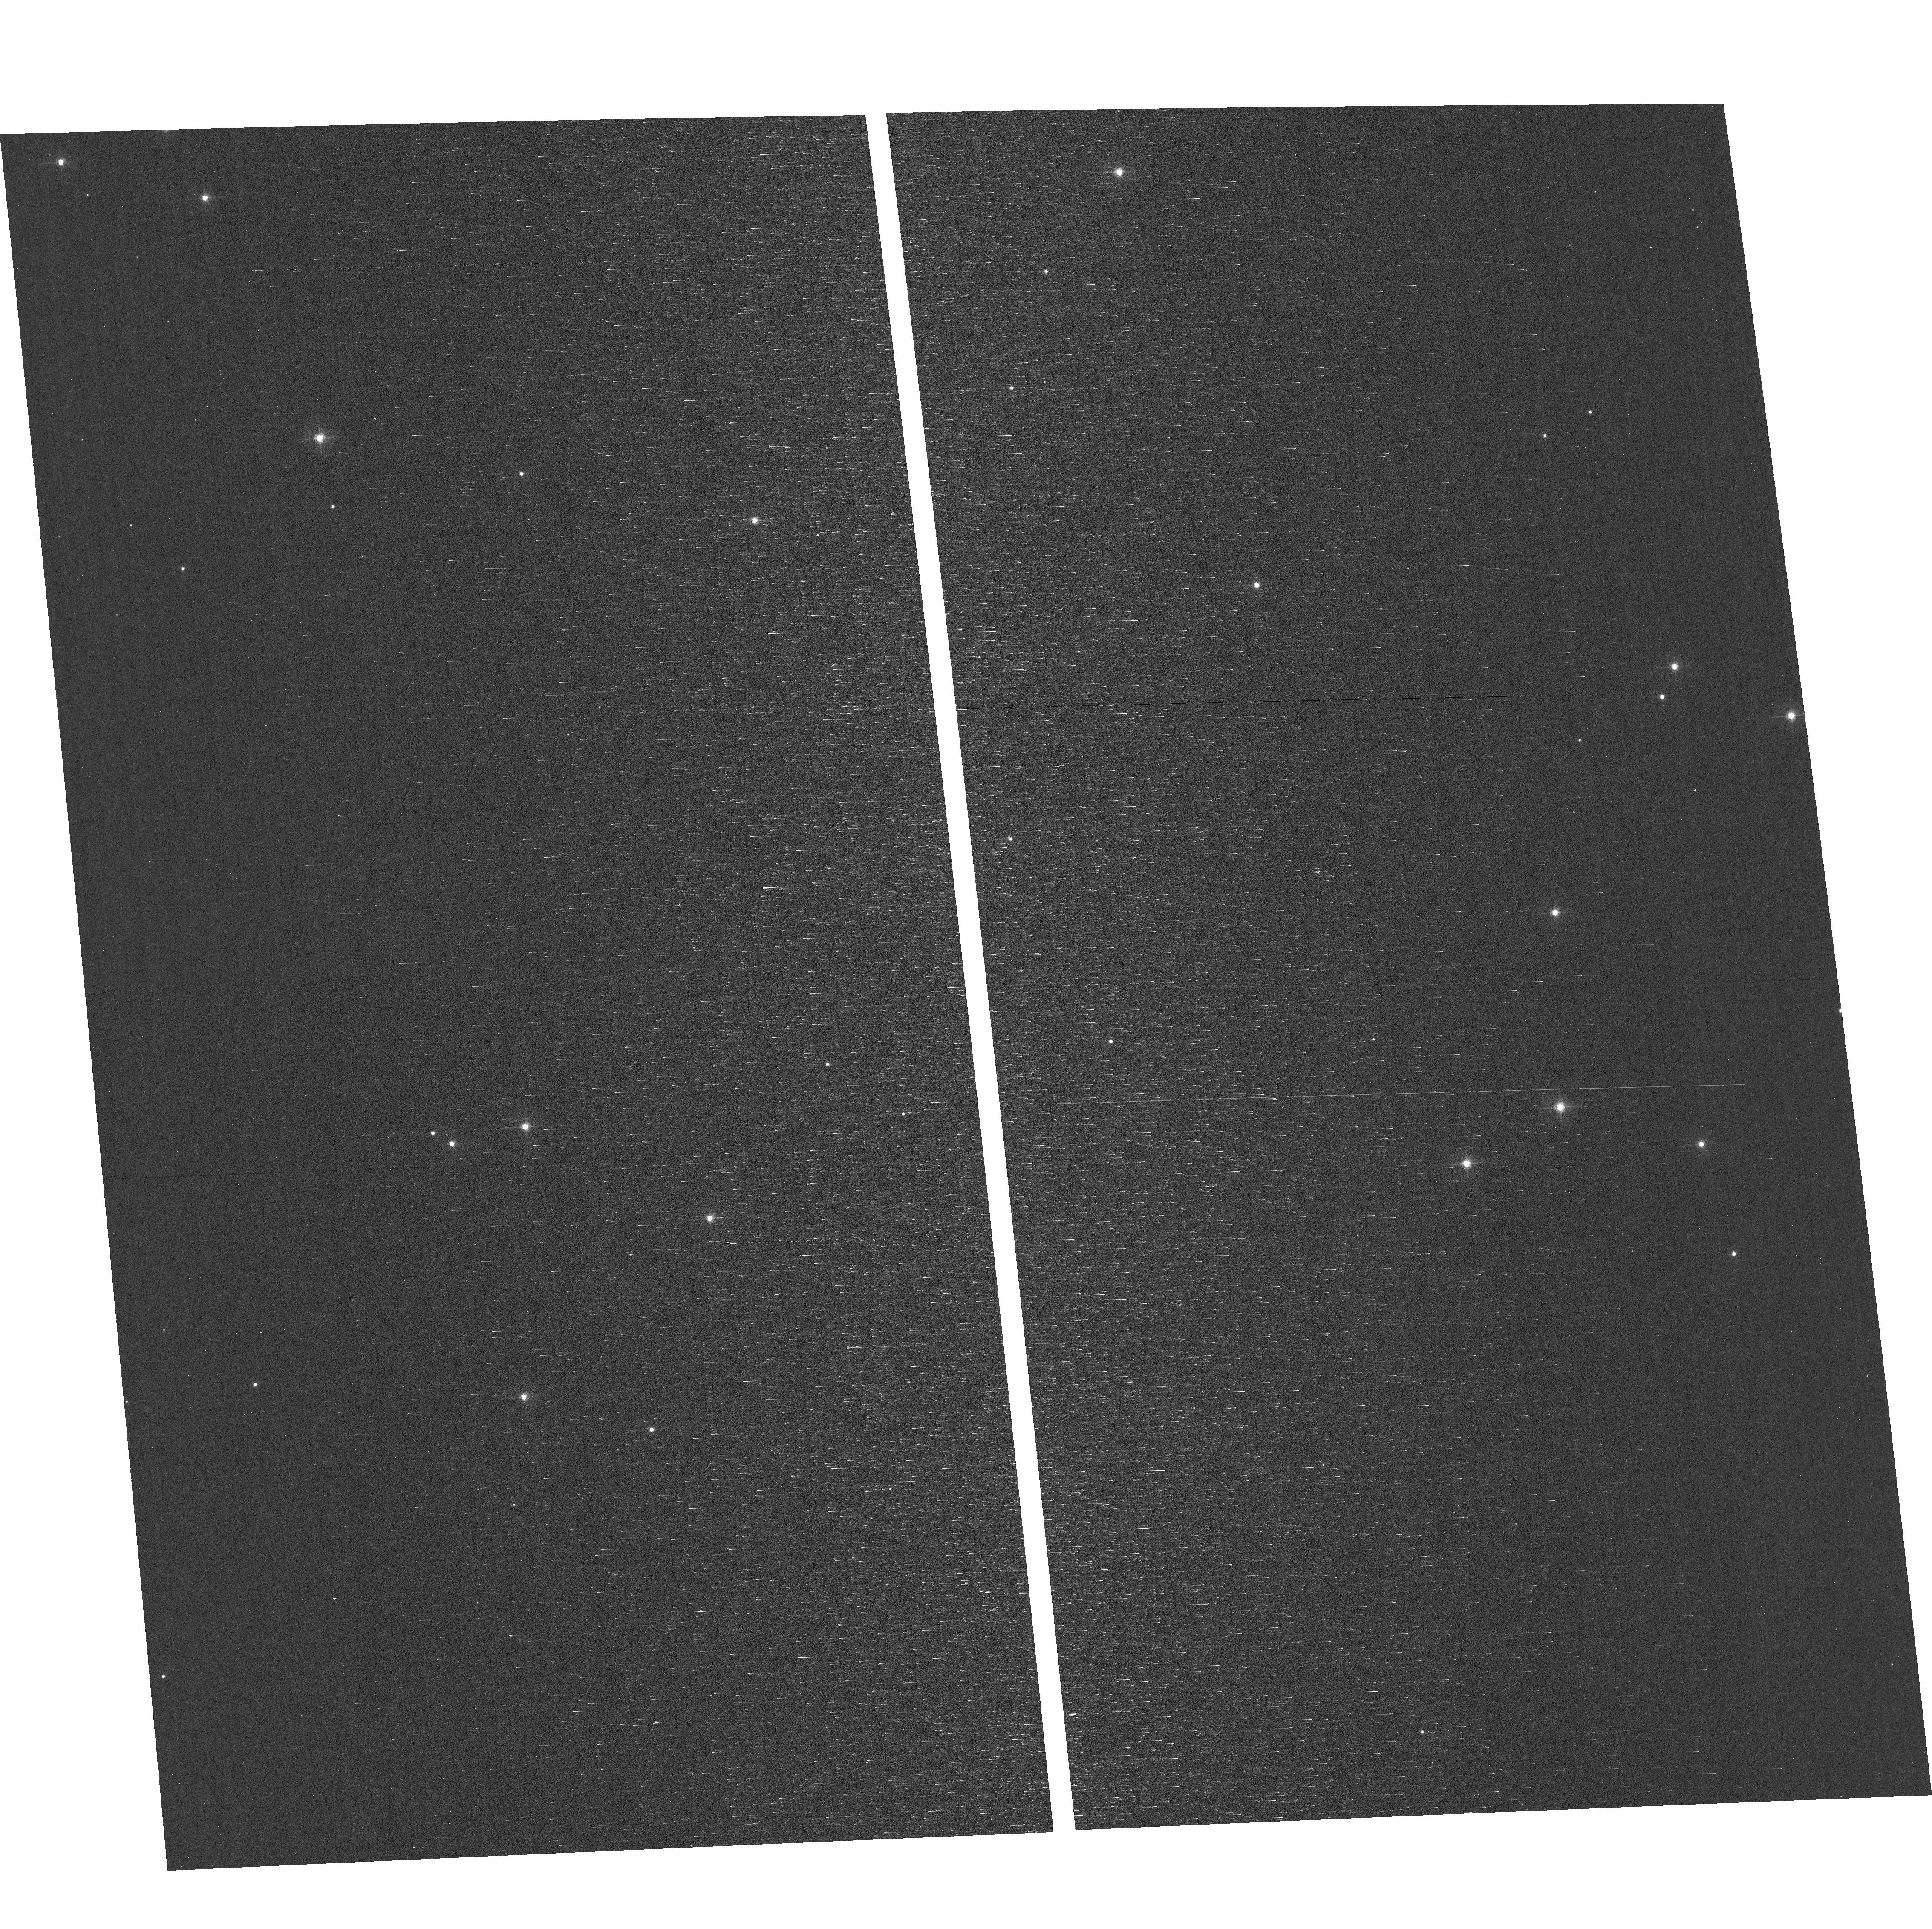
Target: field at RA 12.677°, Dec 85.171°. Instrument: ACS/WFC. Filter: F502N. Exposure: 23 min. Observation ID: hst_17965_04_acs_wfc_f502n_jfme04

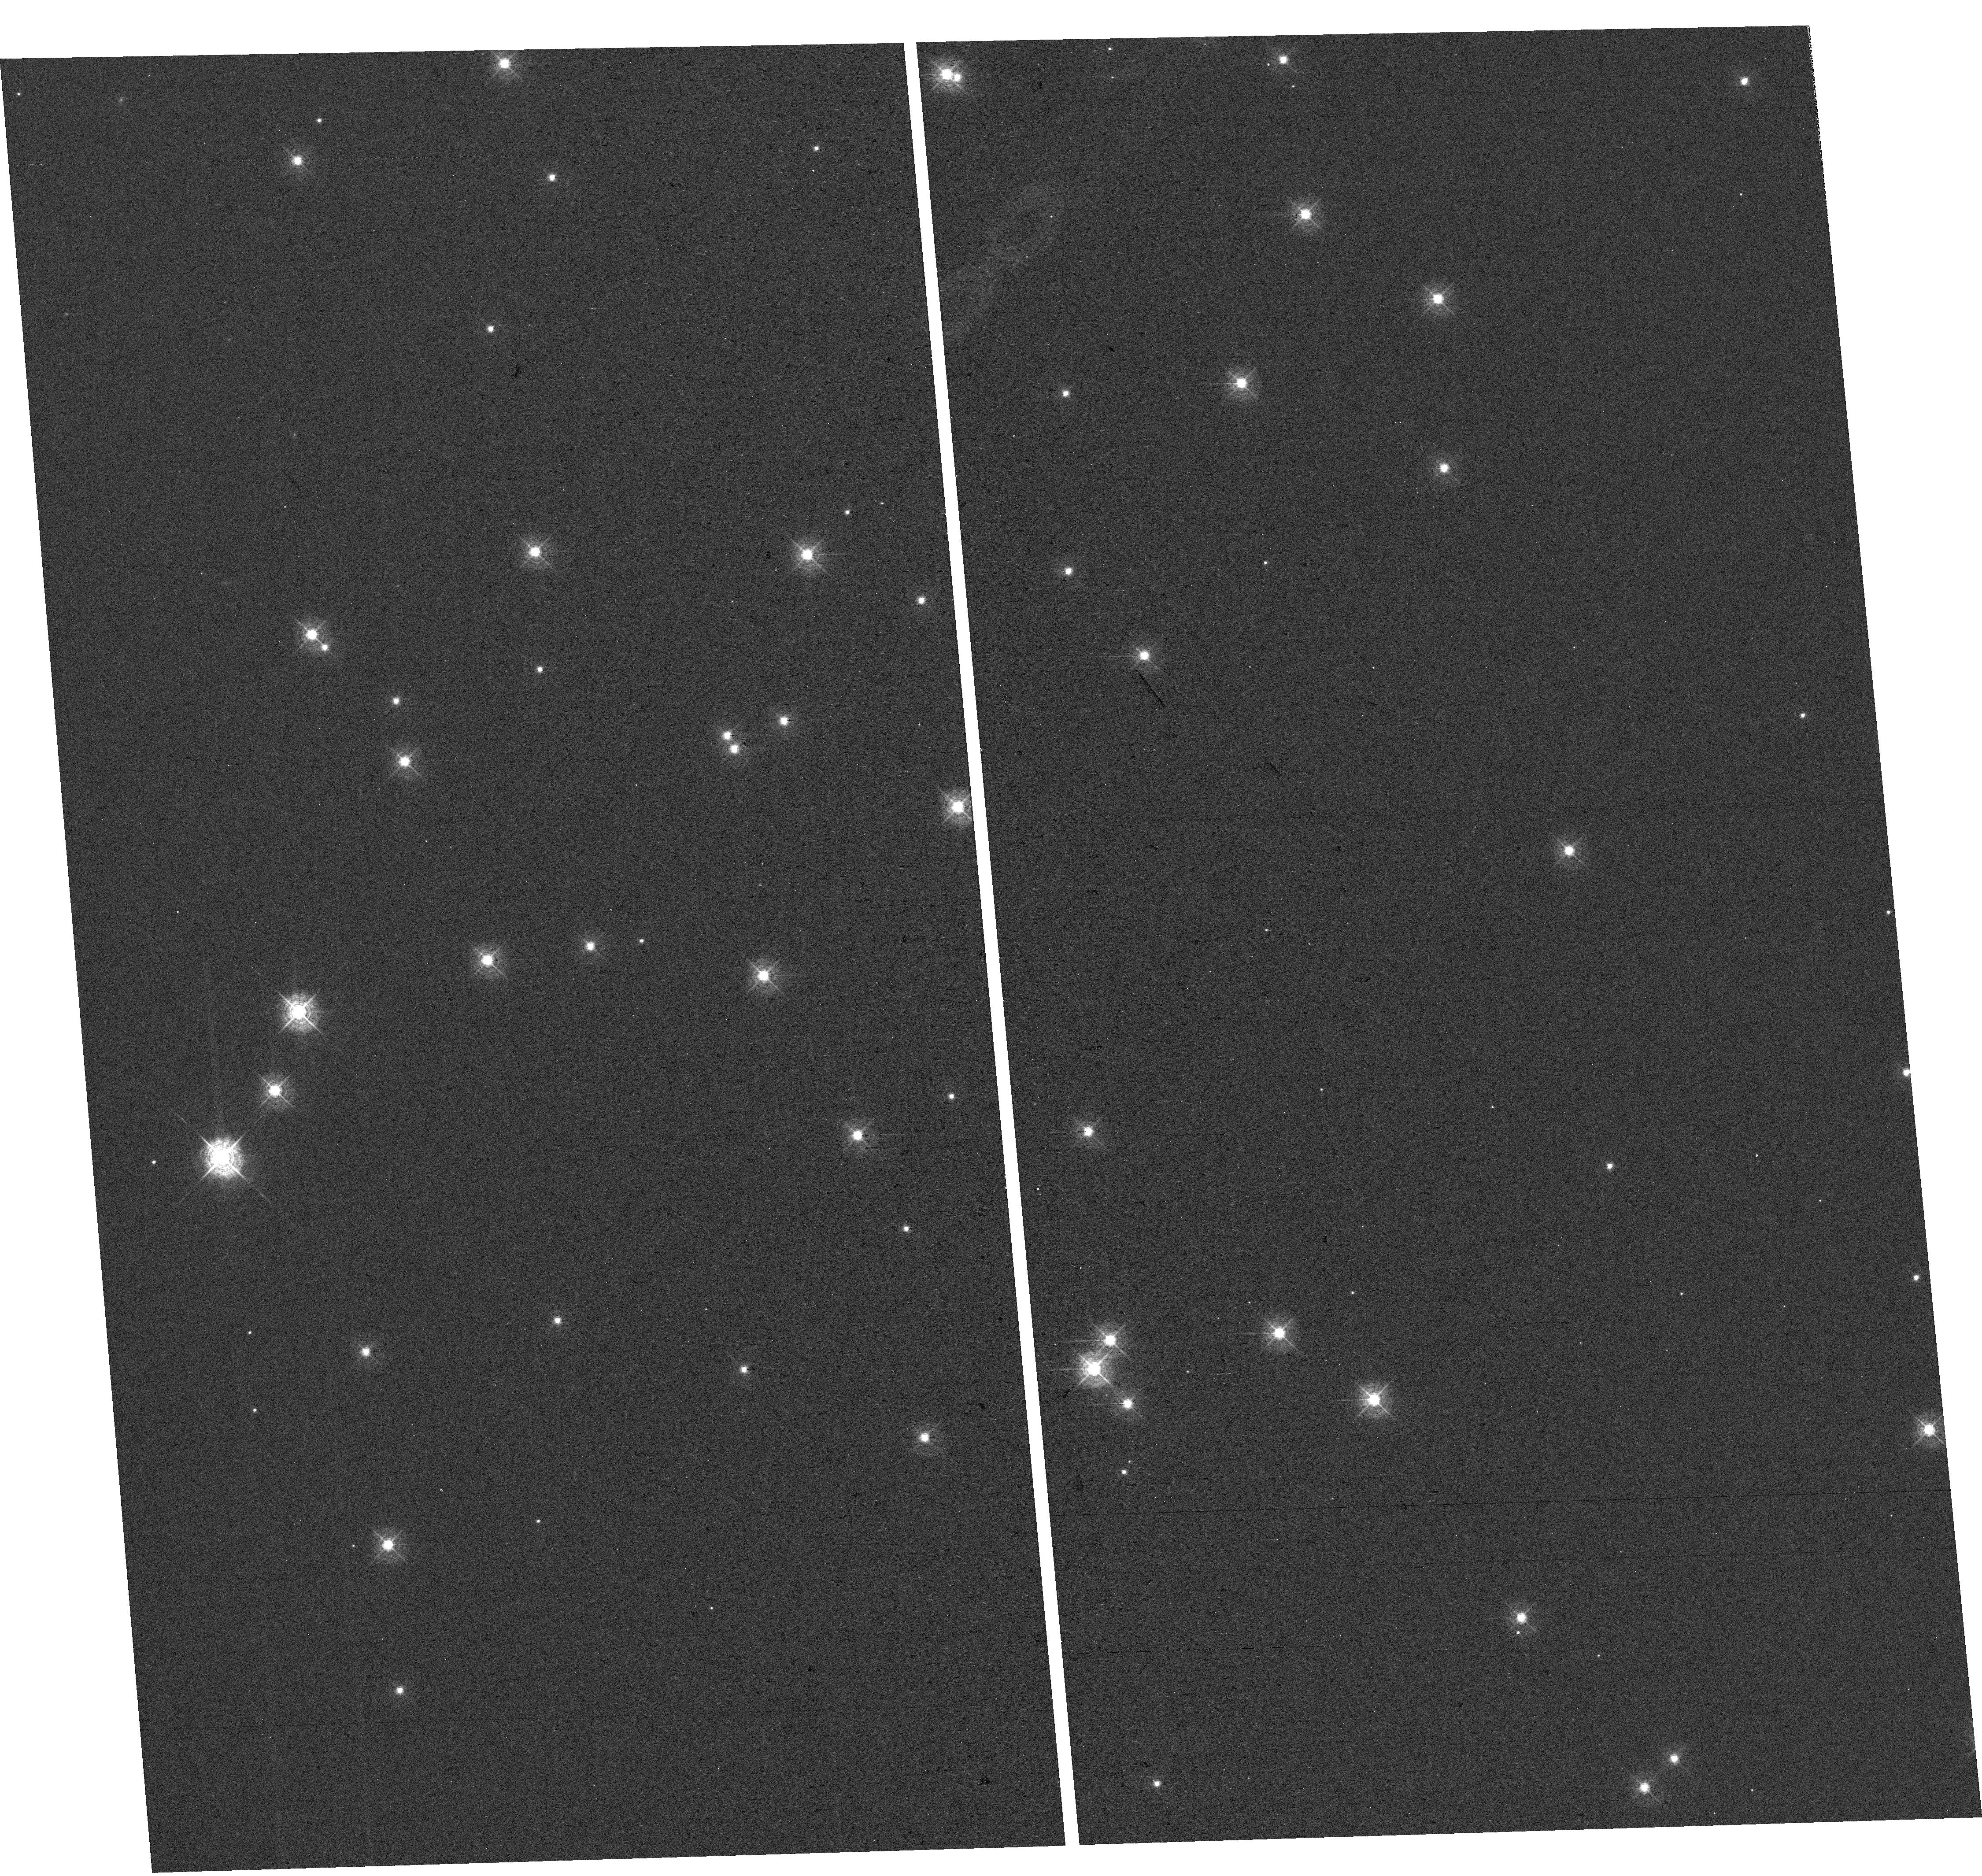
Target: NGC-188-DENSE. Instrument: WFC3/UVIS. Filter: F410M. Exposure: 23 min. Observation ID: hst_17965_02_wfc3_uvis_f410m_ifme02

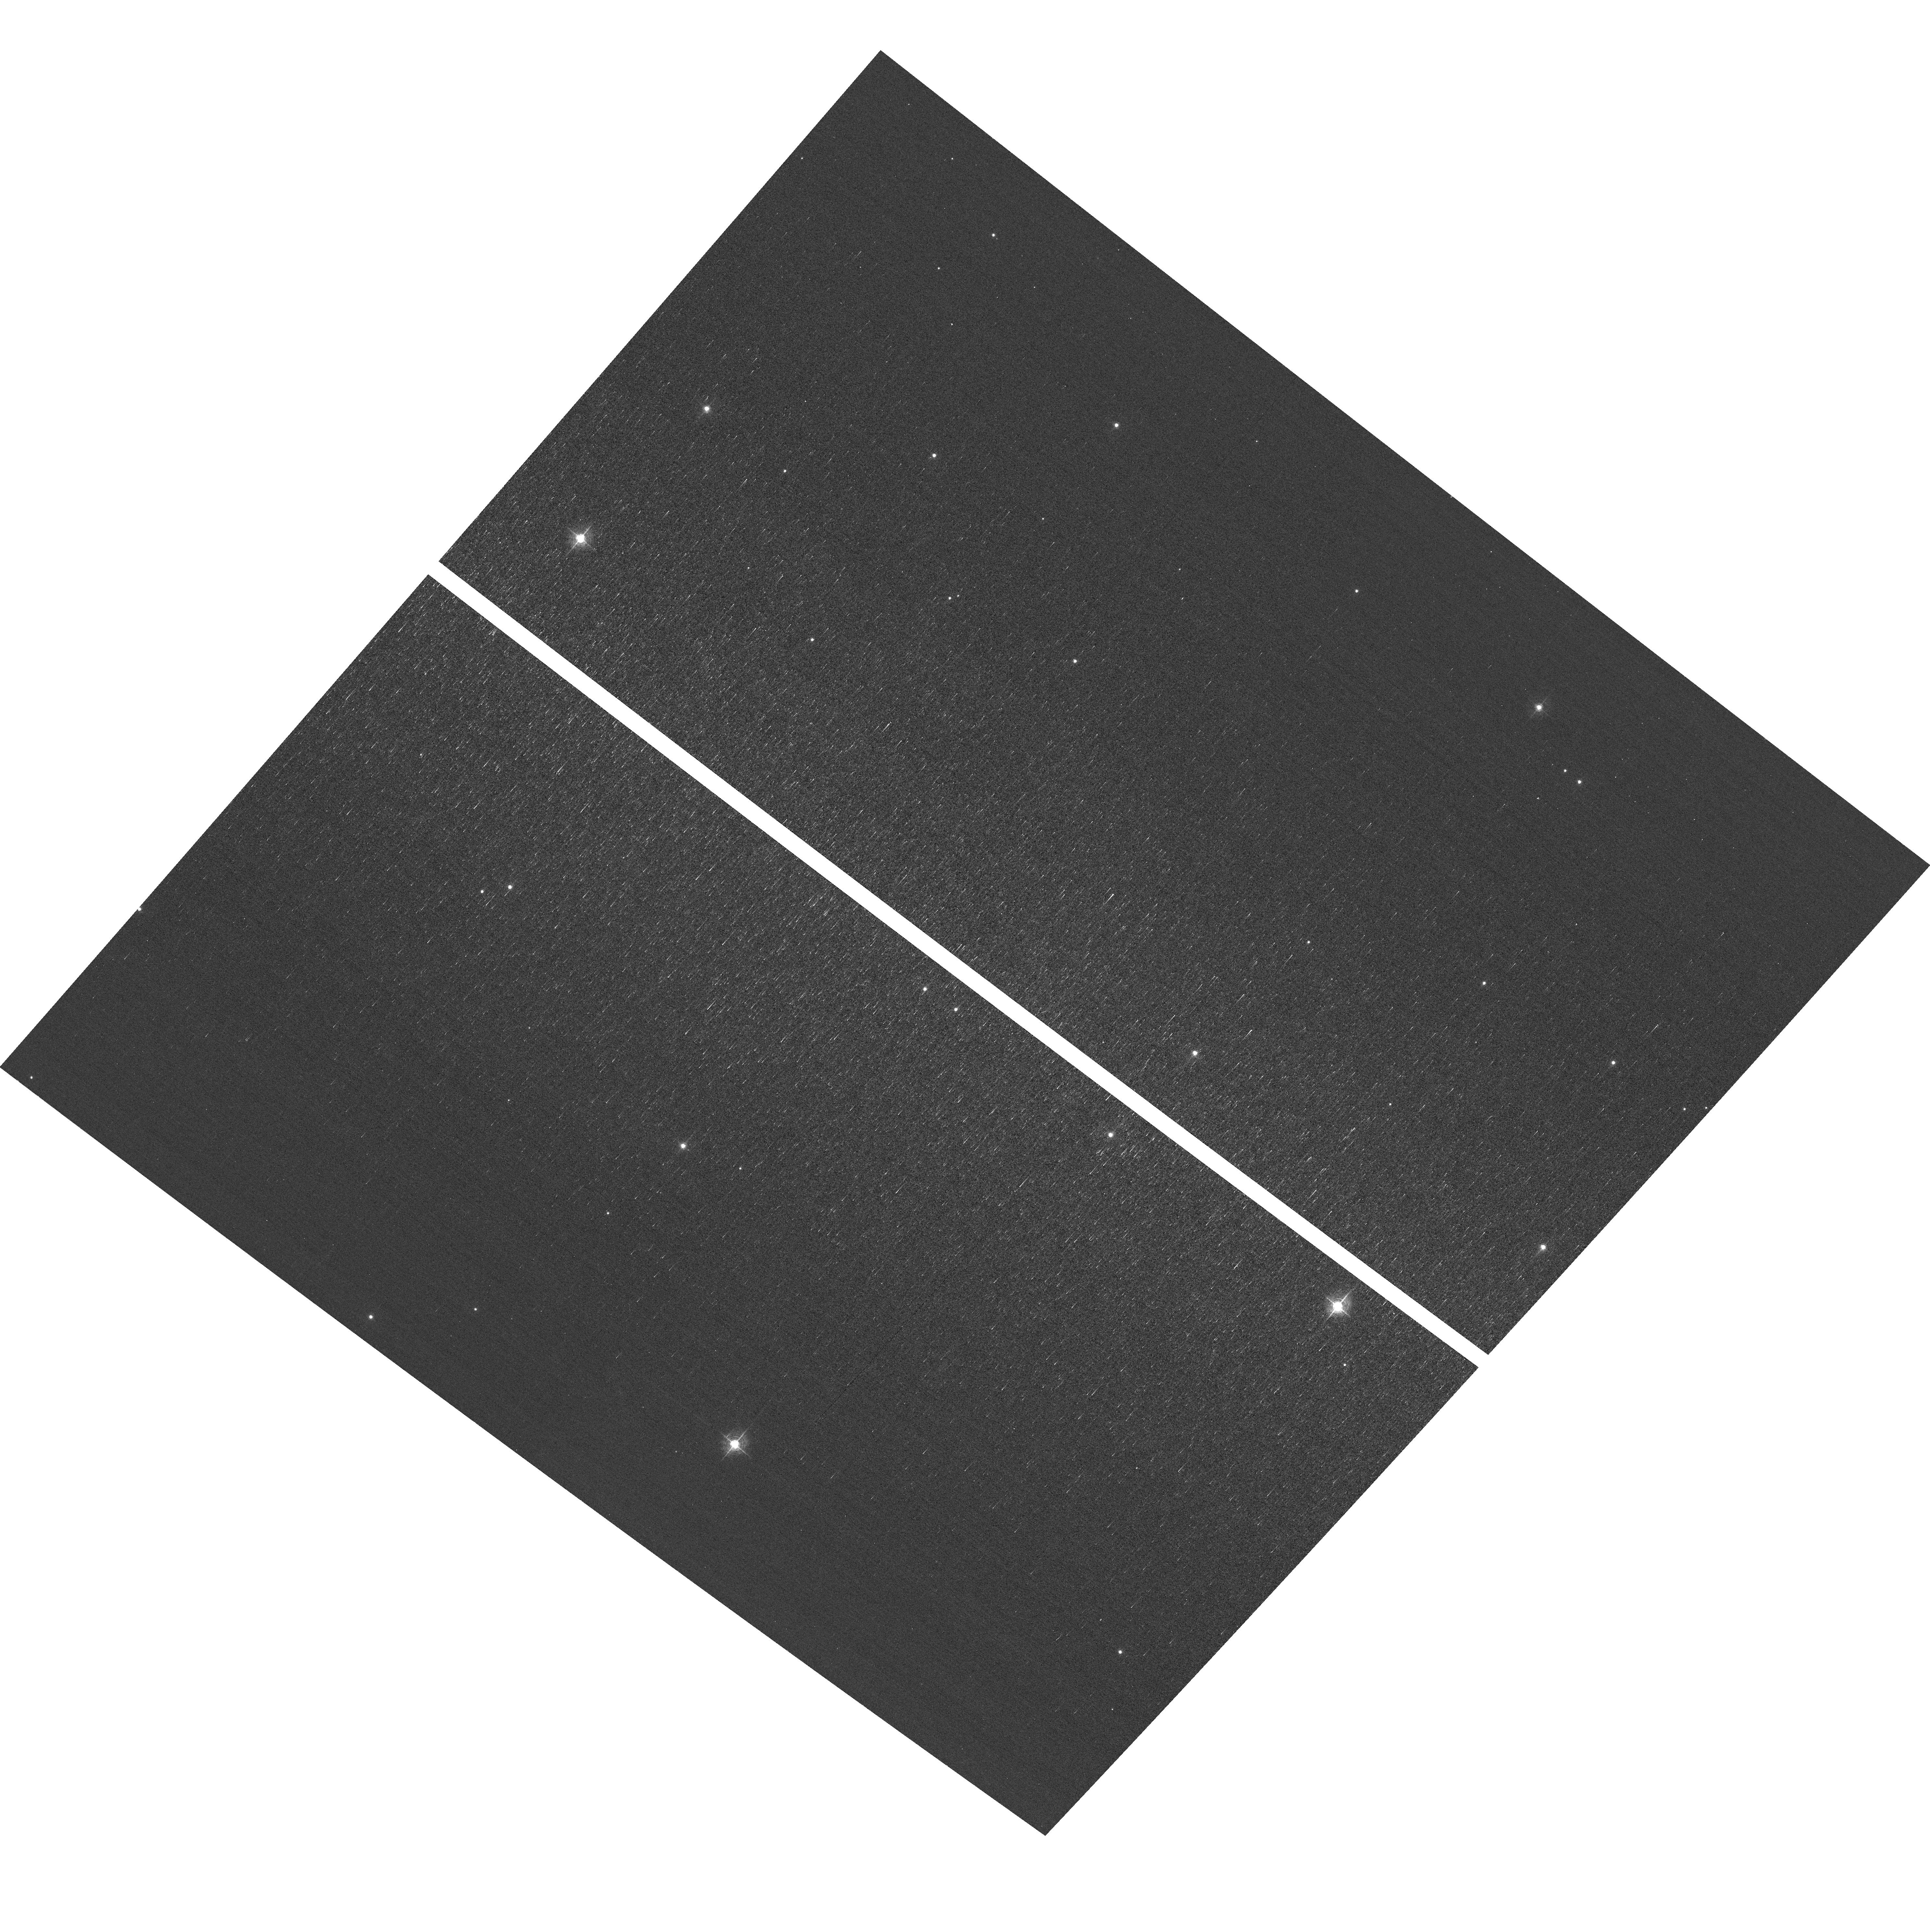
Target: field at RA 12.032°, Dec 85.361°. Instrument: ACS/WFC. Filter: F502N. Exposure: 23 min. Observation ID: hst_17965_01_acs_wfc_f502n_jfme01

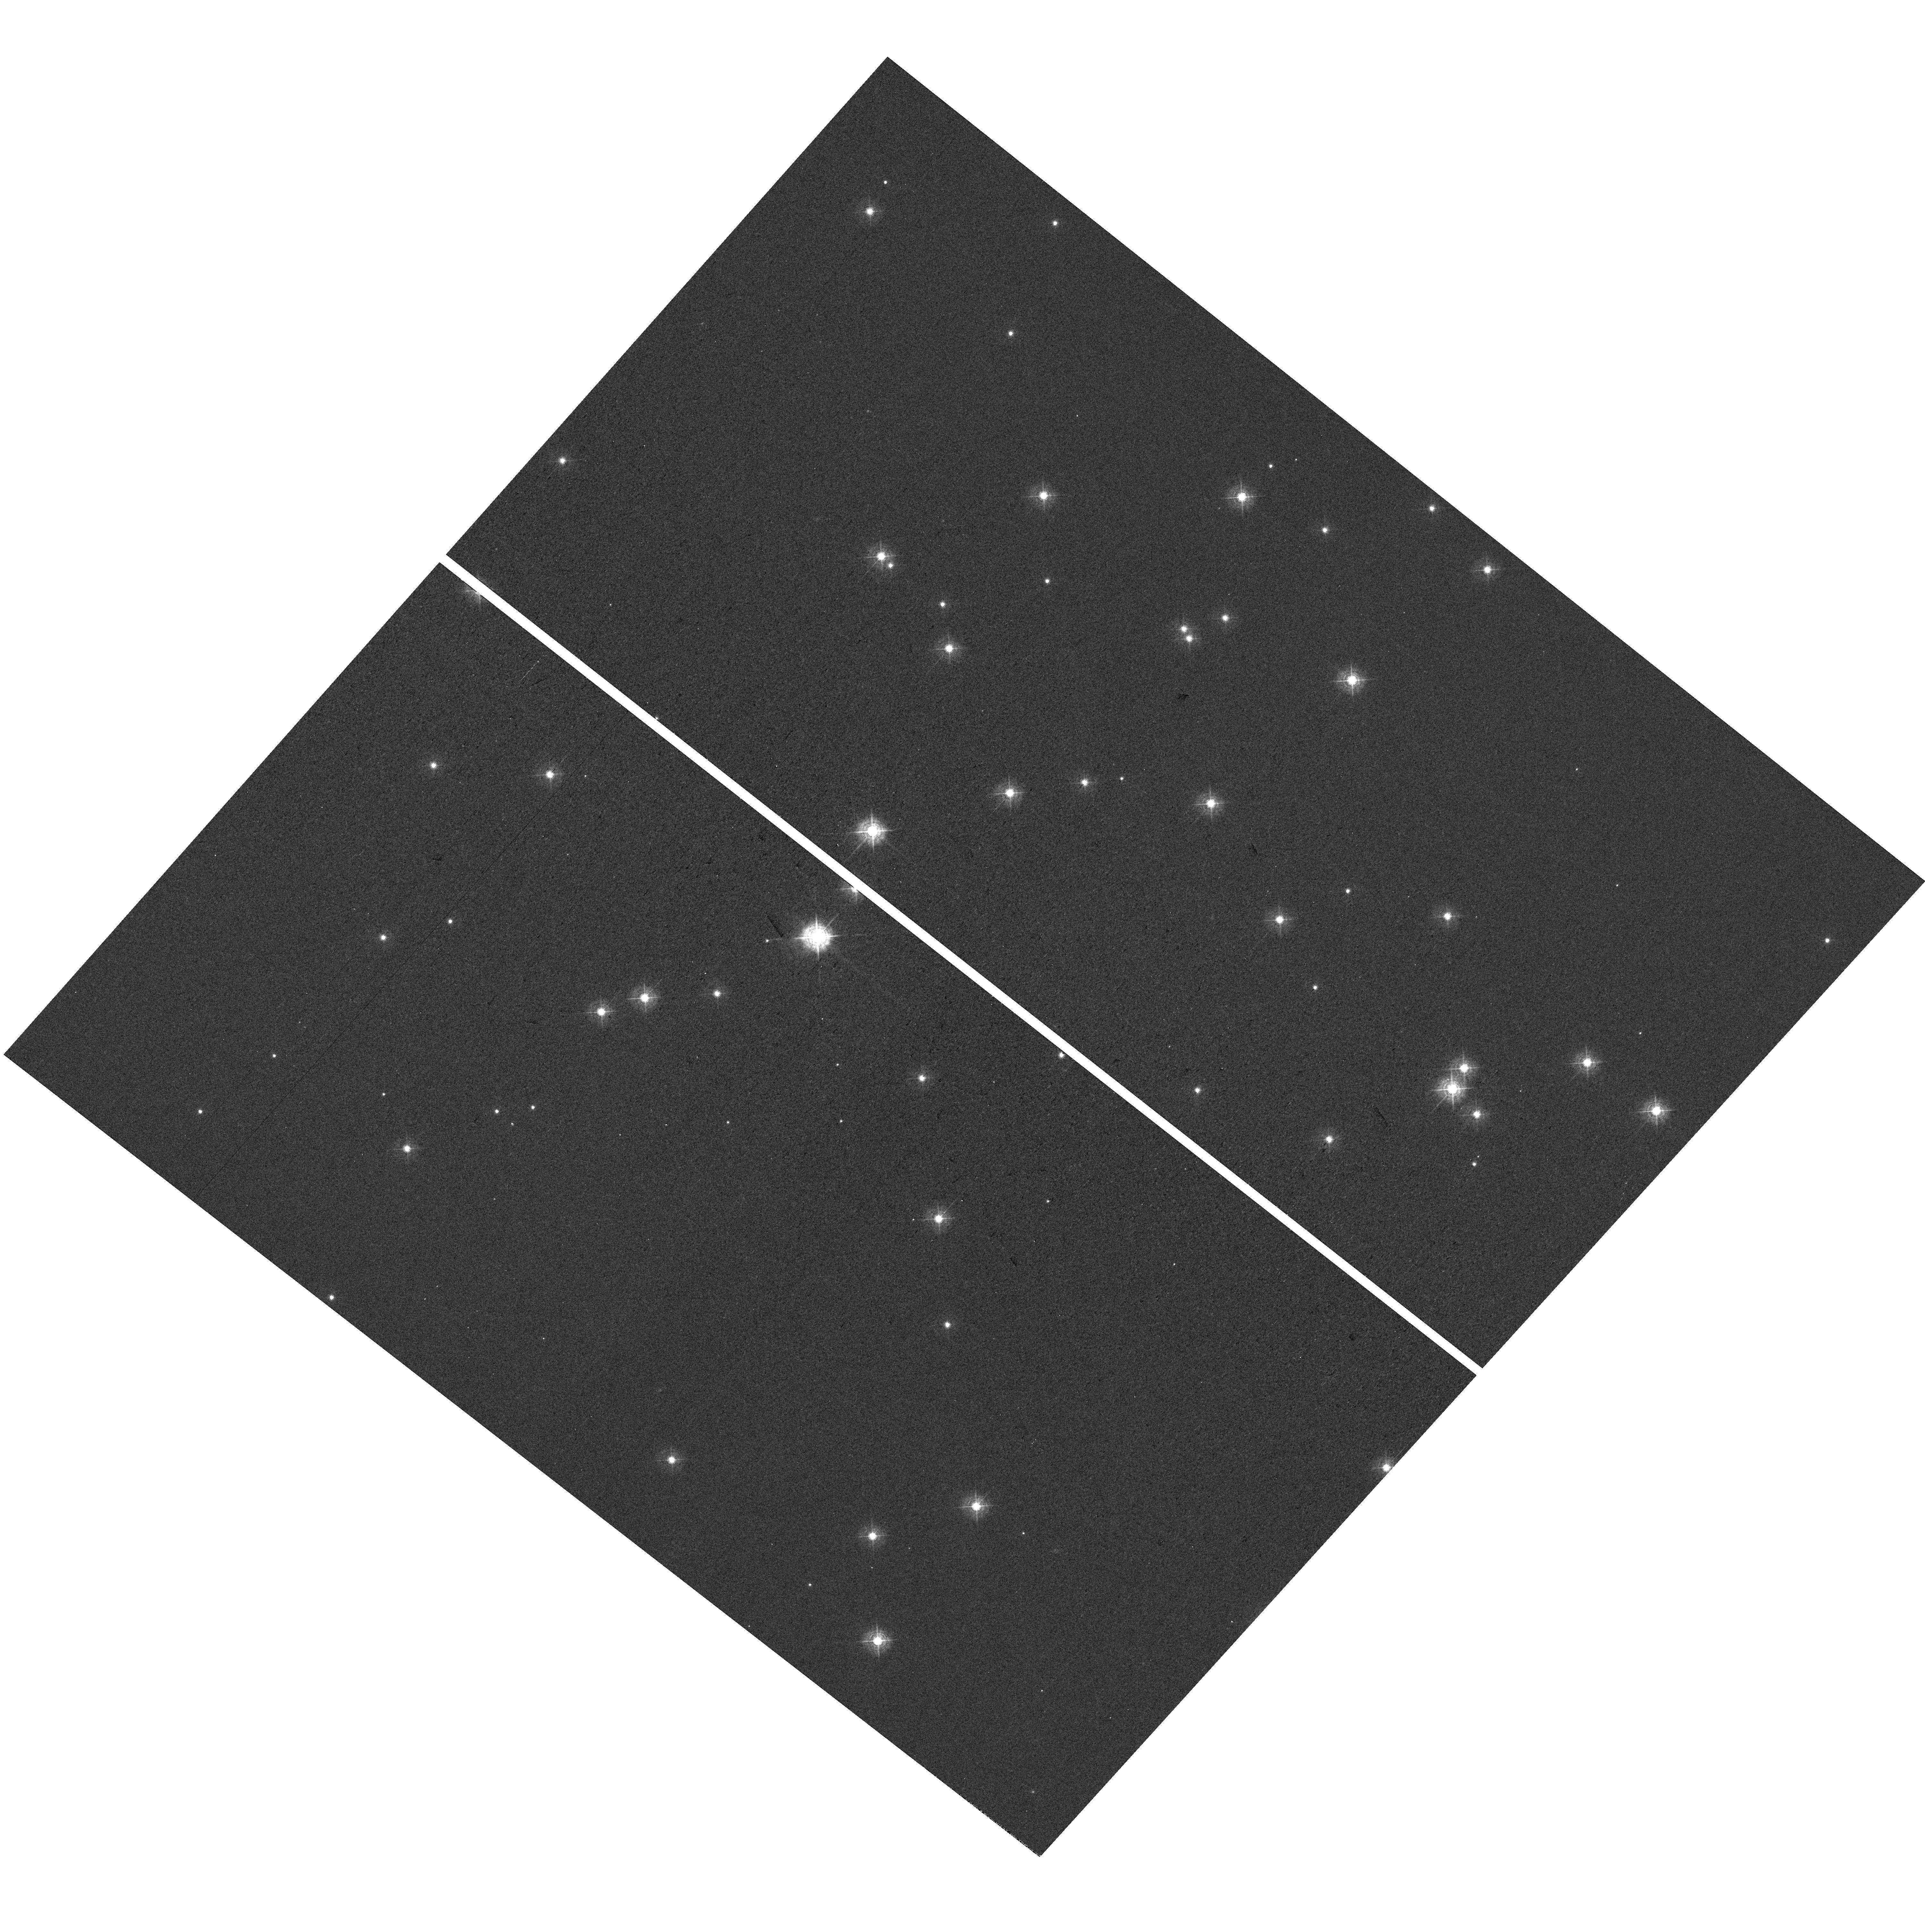
Target: NGC-188-DENSE. Instrument: WFC3/UVIS. Filter: F410M. Exposure: 23 min. Observation ID: hst_17965_04_wfc3_uvis_f410m_ifme04

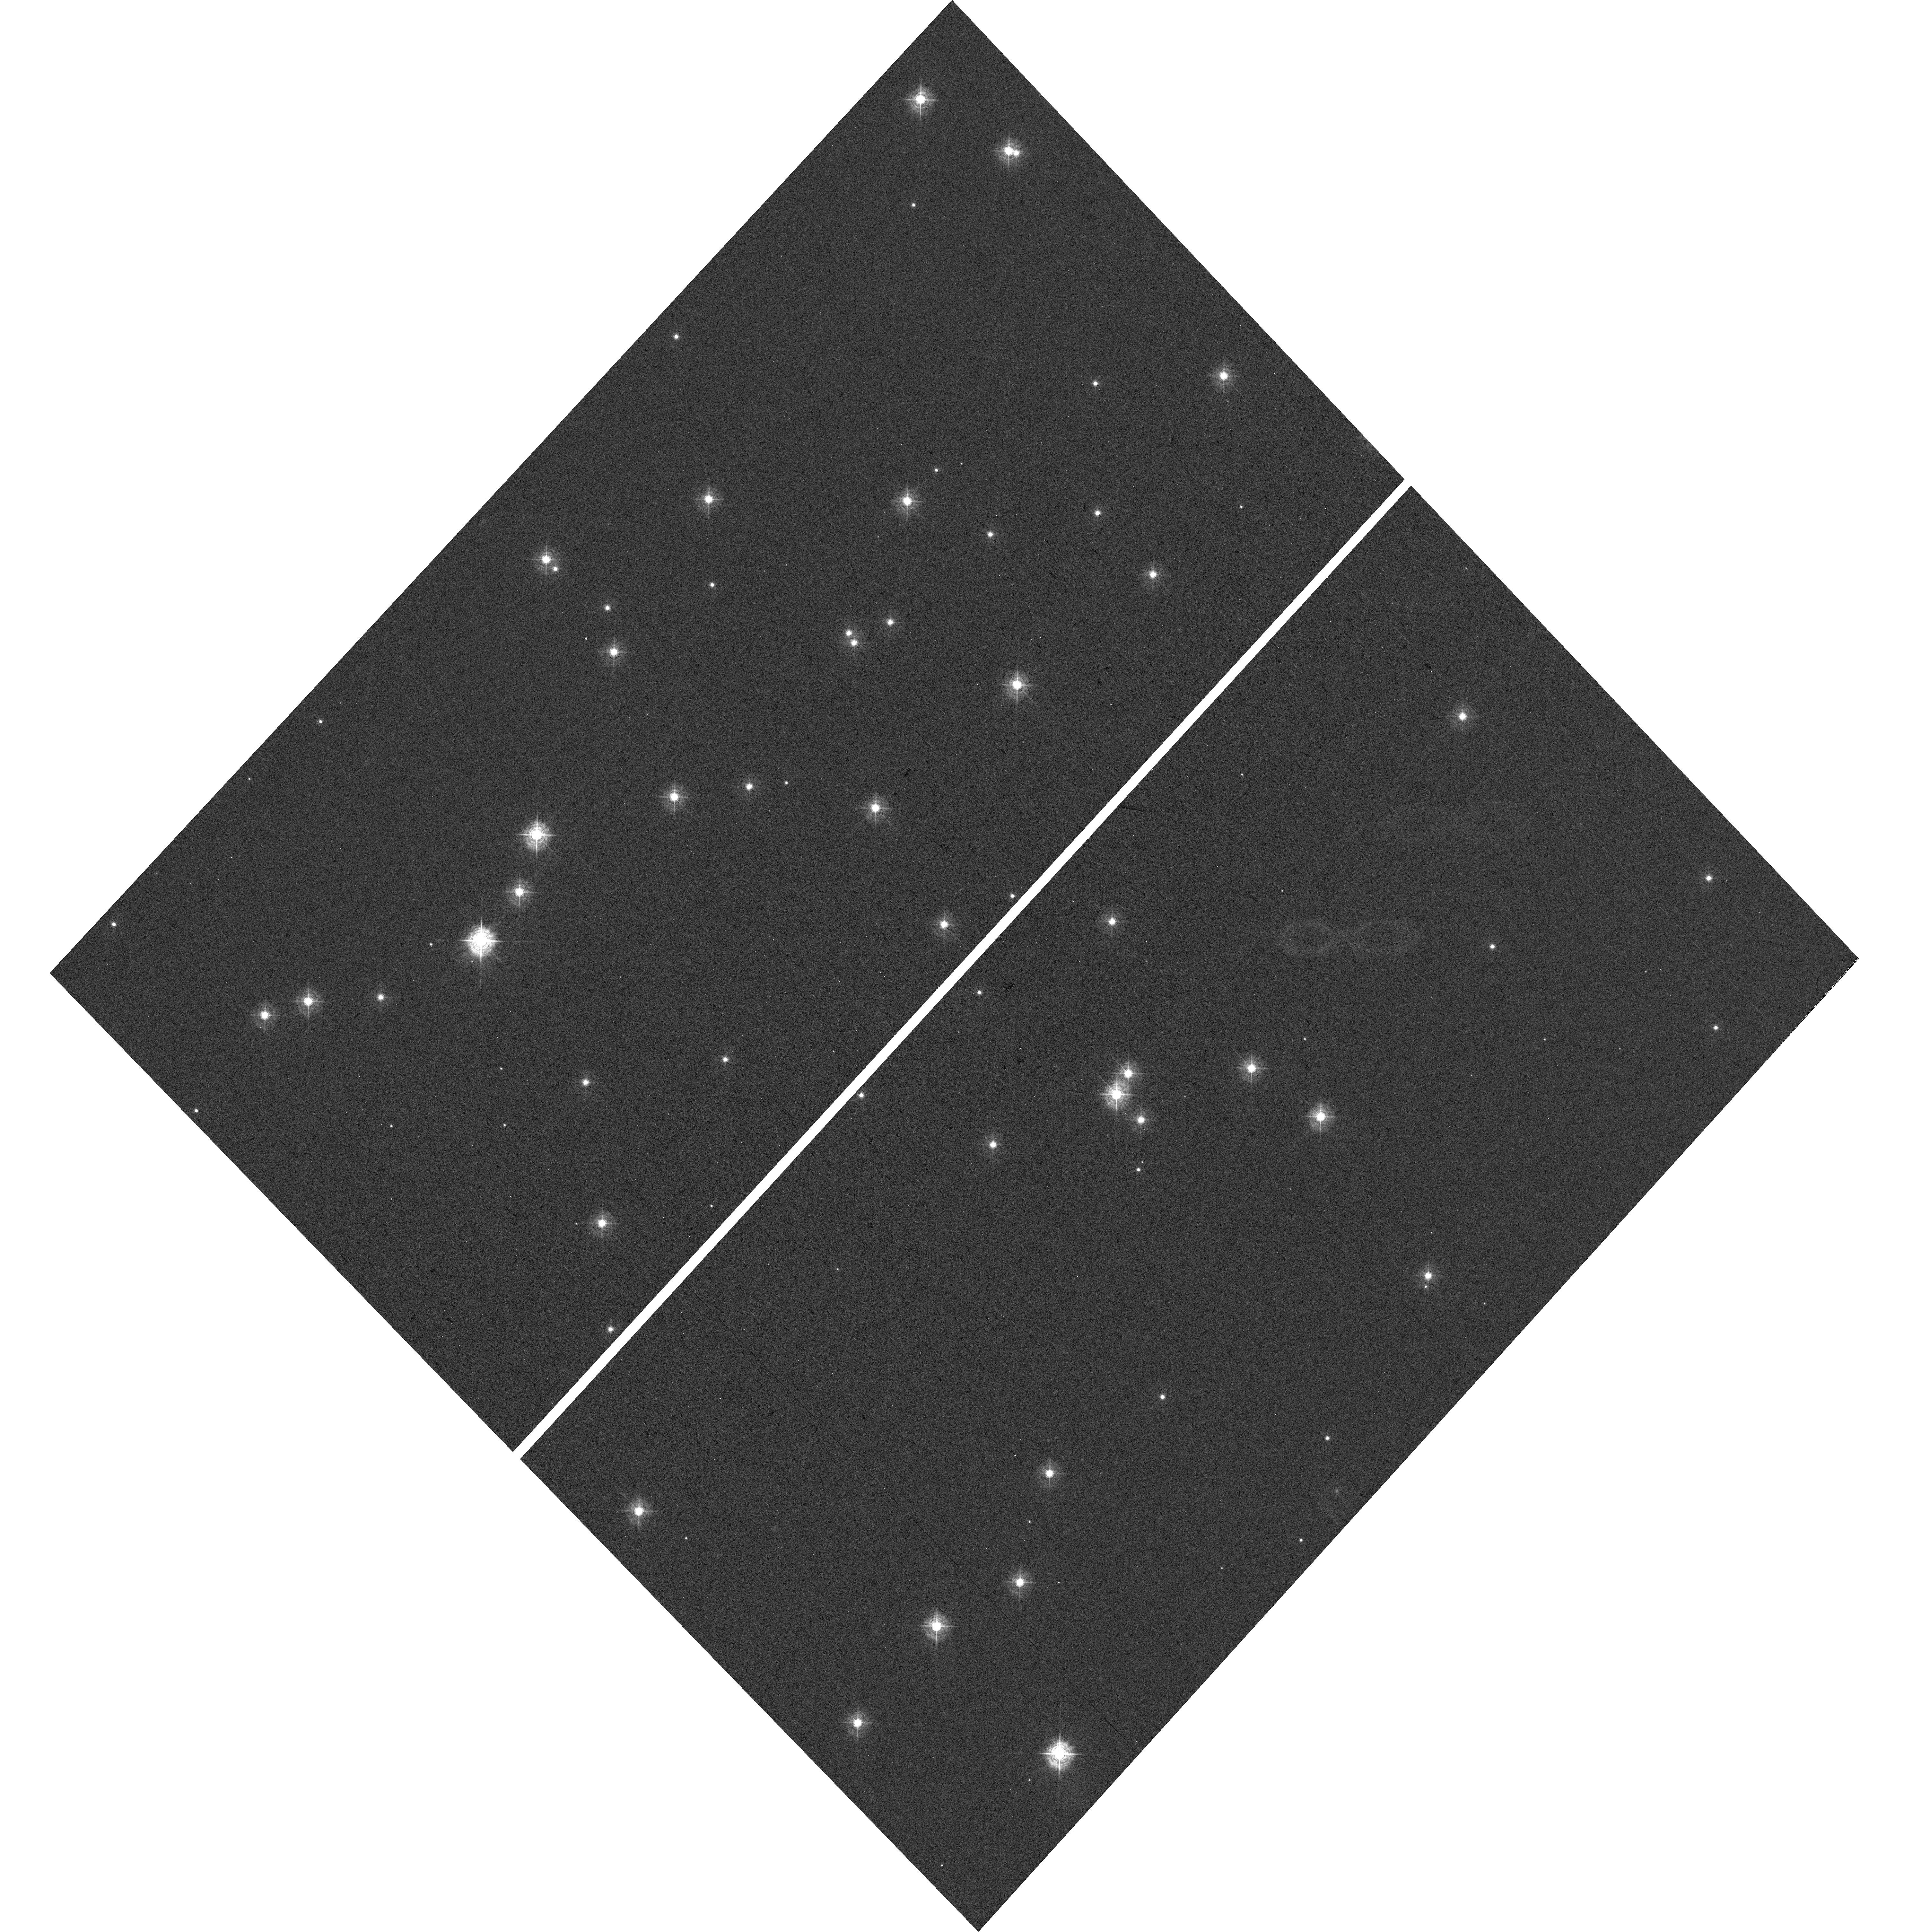
Target: NGC-188-DENSE. Instrument: WFC3/UVIS. Filter: F410M. Exposure: 23 min. Observation ID: hst_17965_03_wfc3_uvis_f410m_ifme03

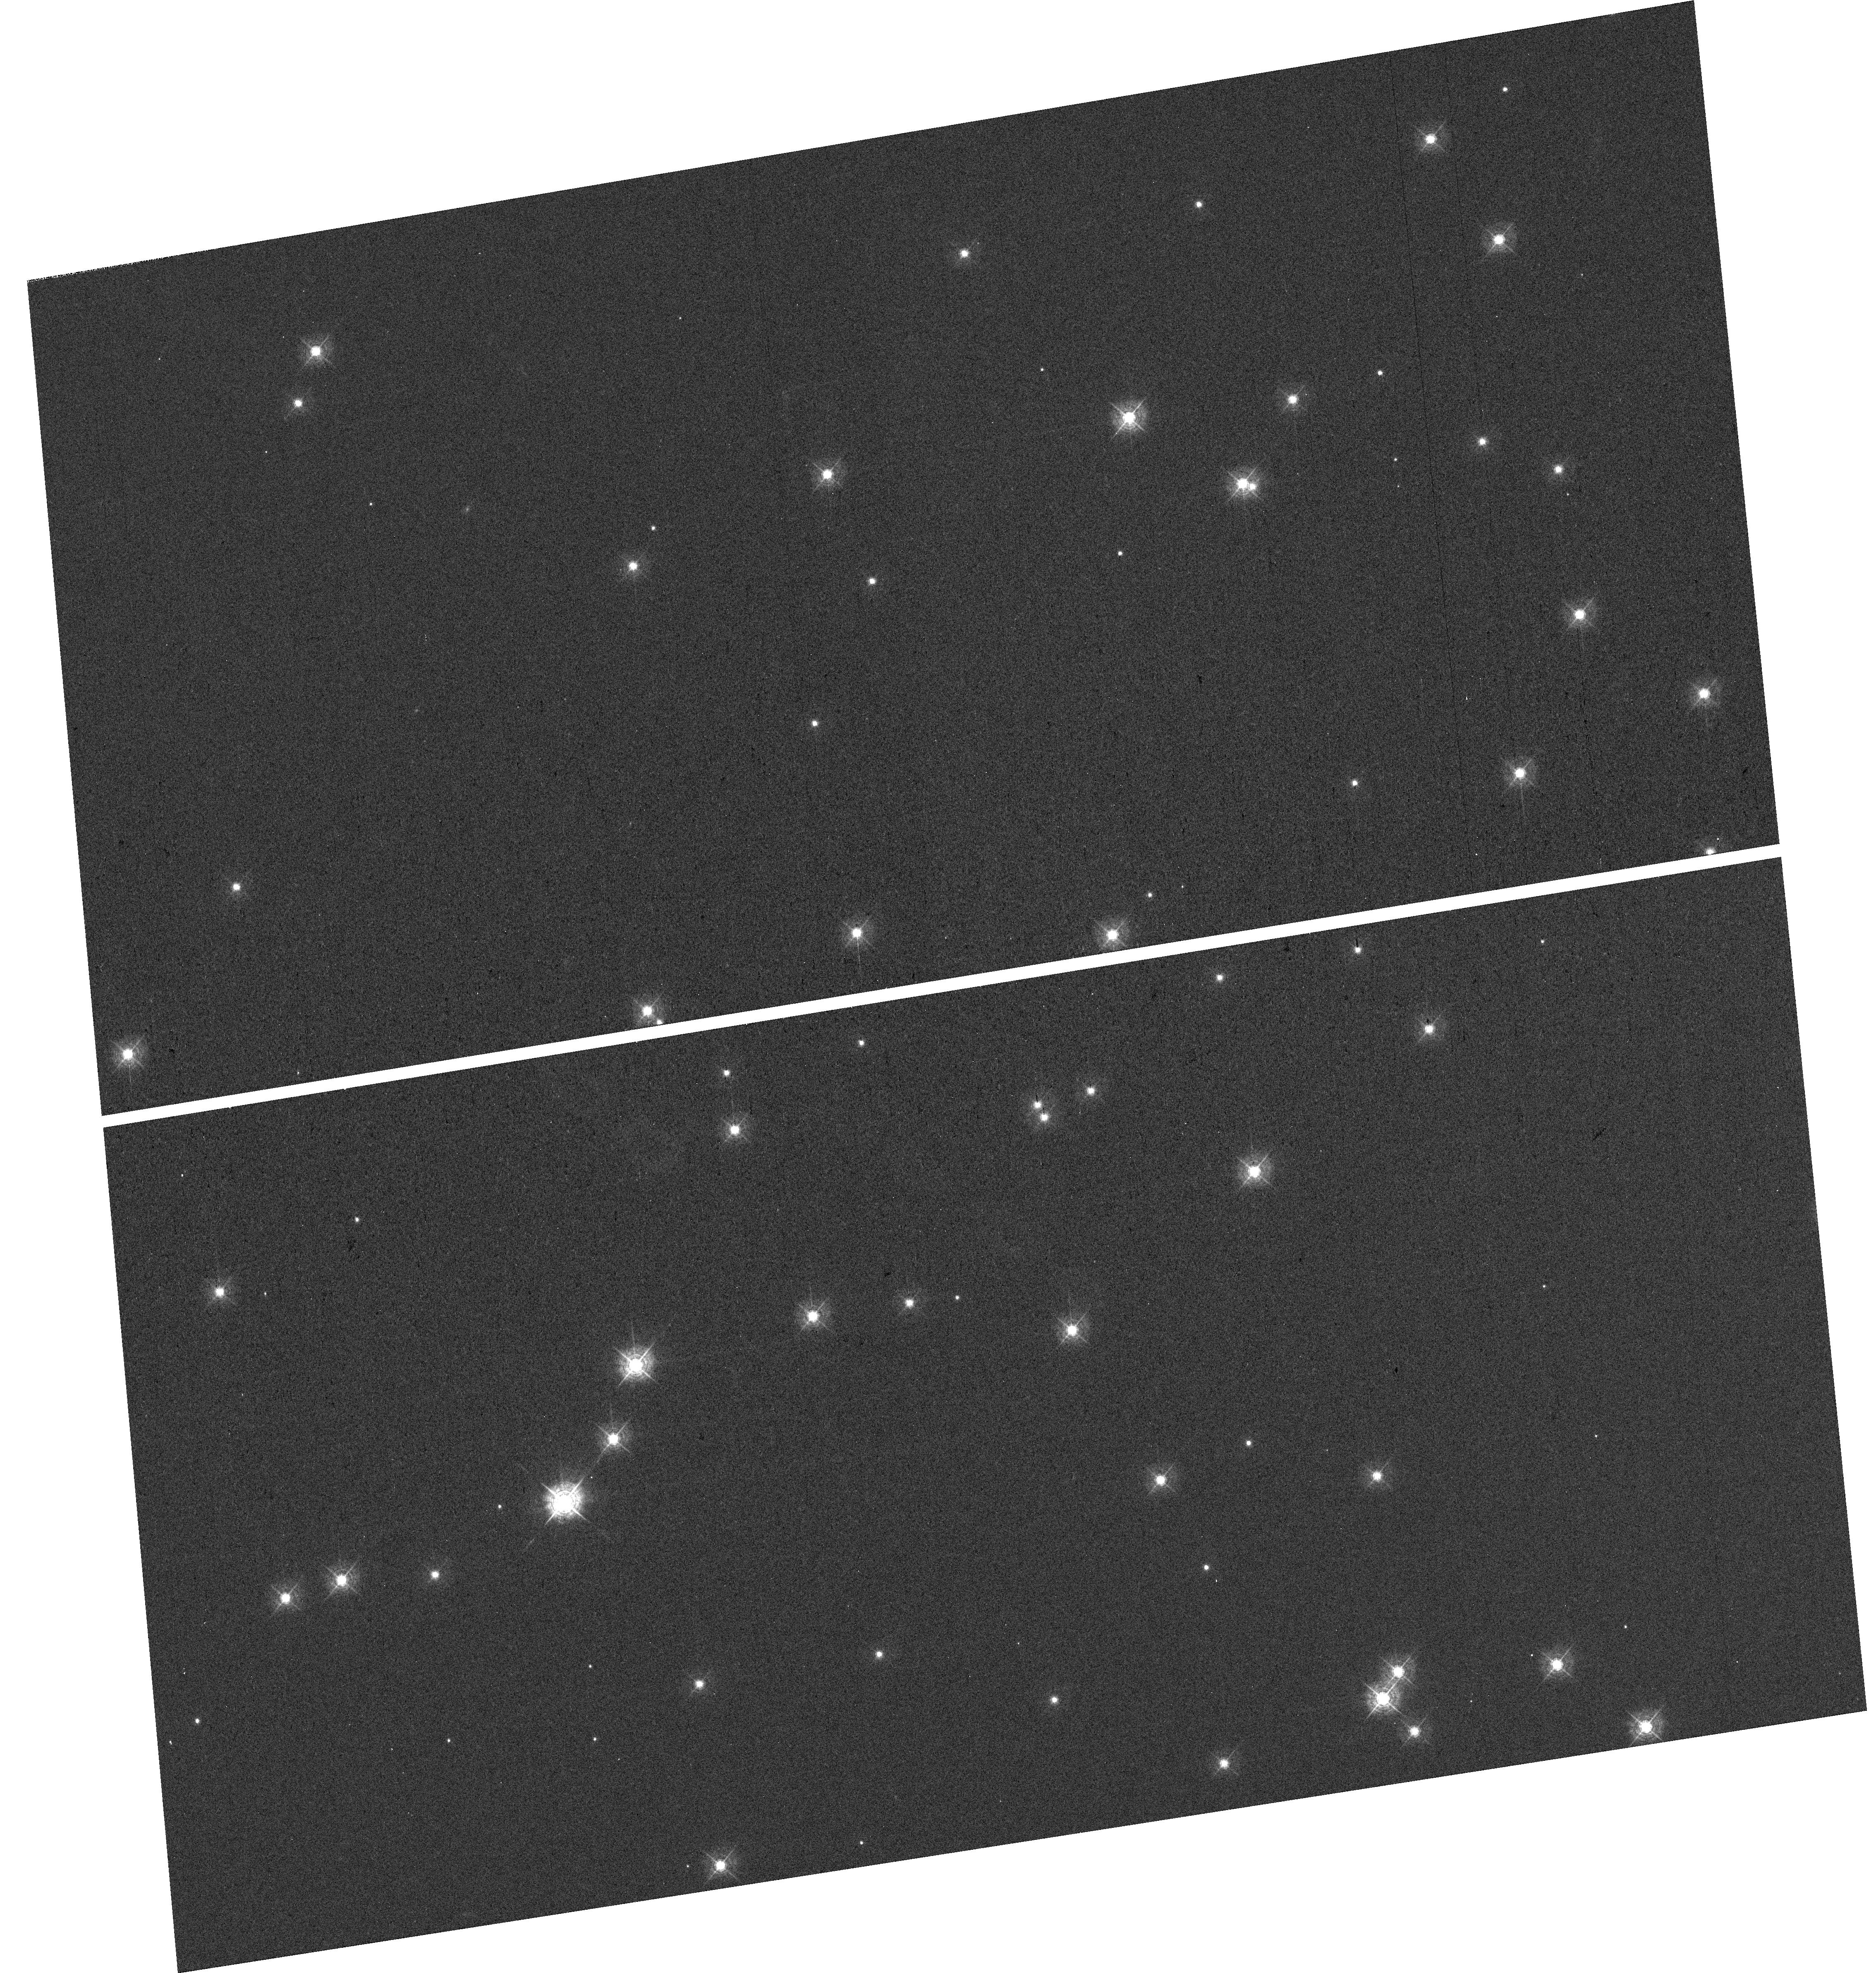
Target: NGC-188-DENSE. Instrument: WFC3/UVIS. Filter: F410M. Exposure: 23 min. Observation ID: hst_17965_01_wfc3_uvis_f410m_ifme01

HST Focus and Optical Monitor (PI: Rivera, Isabel)

Utilize WFC3/UVIS and ACS/WFC in parallel to observe stellar cluster members with multiple exposures over an orbit. Phase retrieval performed on the PSF in each image will be used to measure focus, with the ability to explore apparent coma, astigmatism, and third order spherical changes in WFC3. The goals are to 1) monitor the optical telescope assembly focal length for the purposes of maintaining focus within science tolerances and 2) determine focus offsets between the imagers and identify any science instrument-specific focus behavior and dependencies.